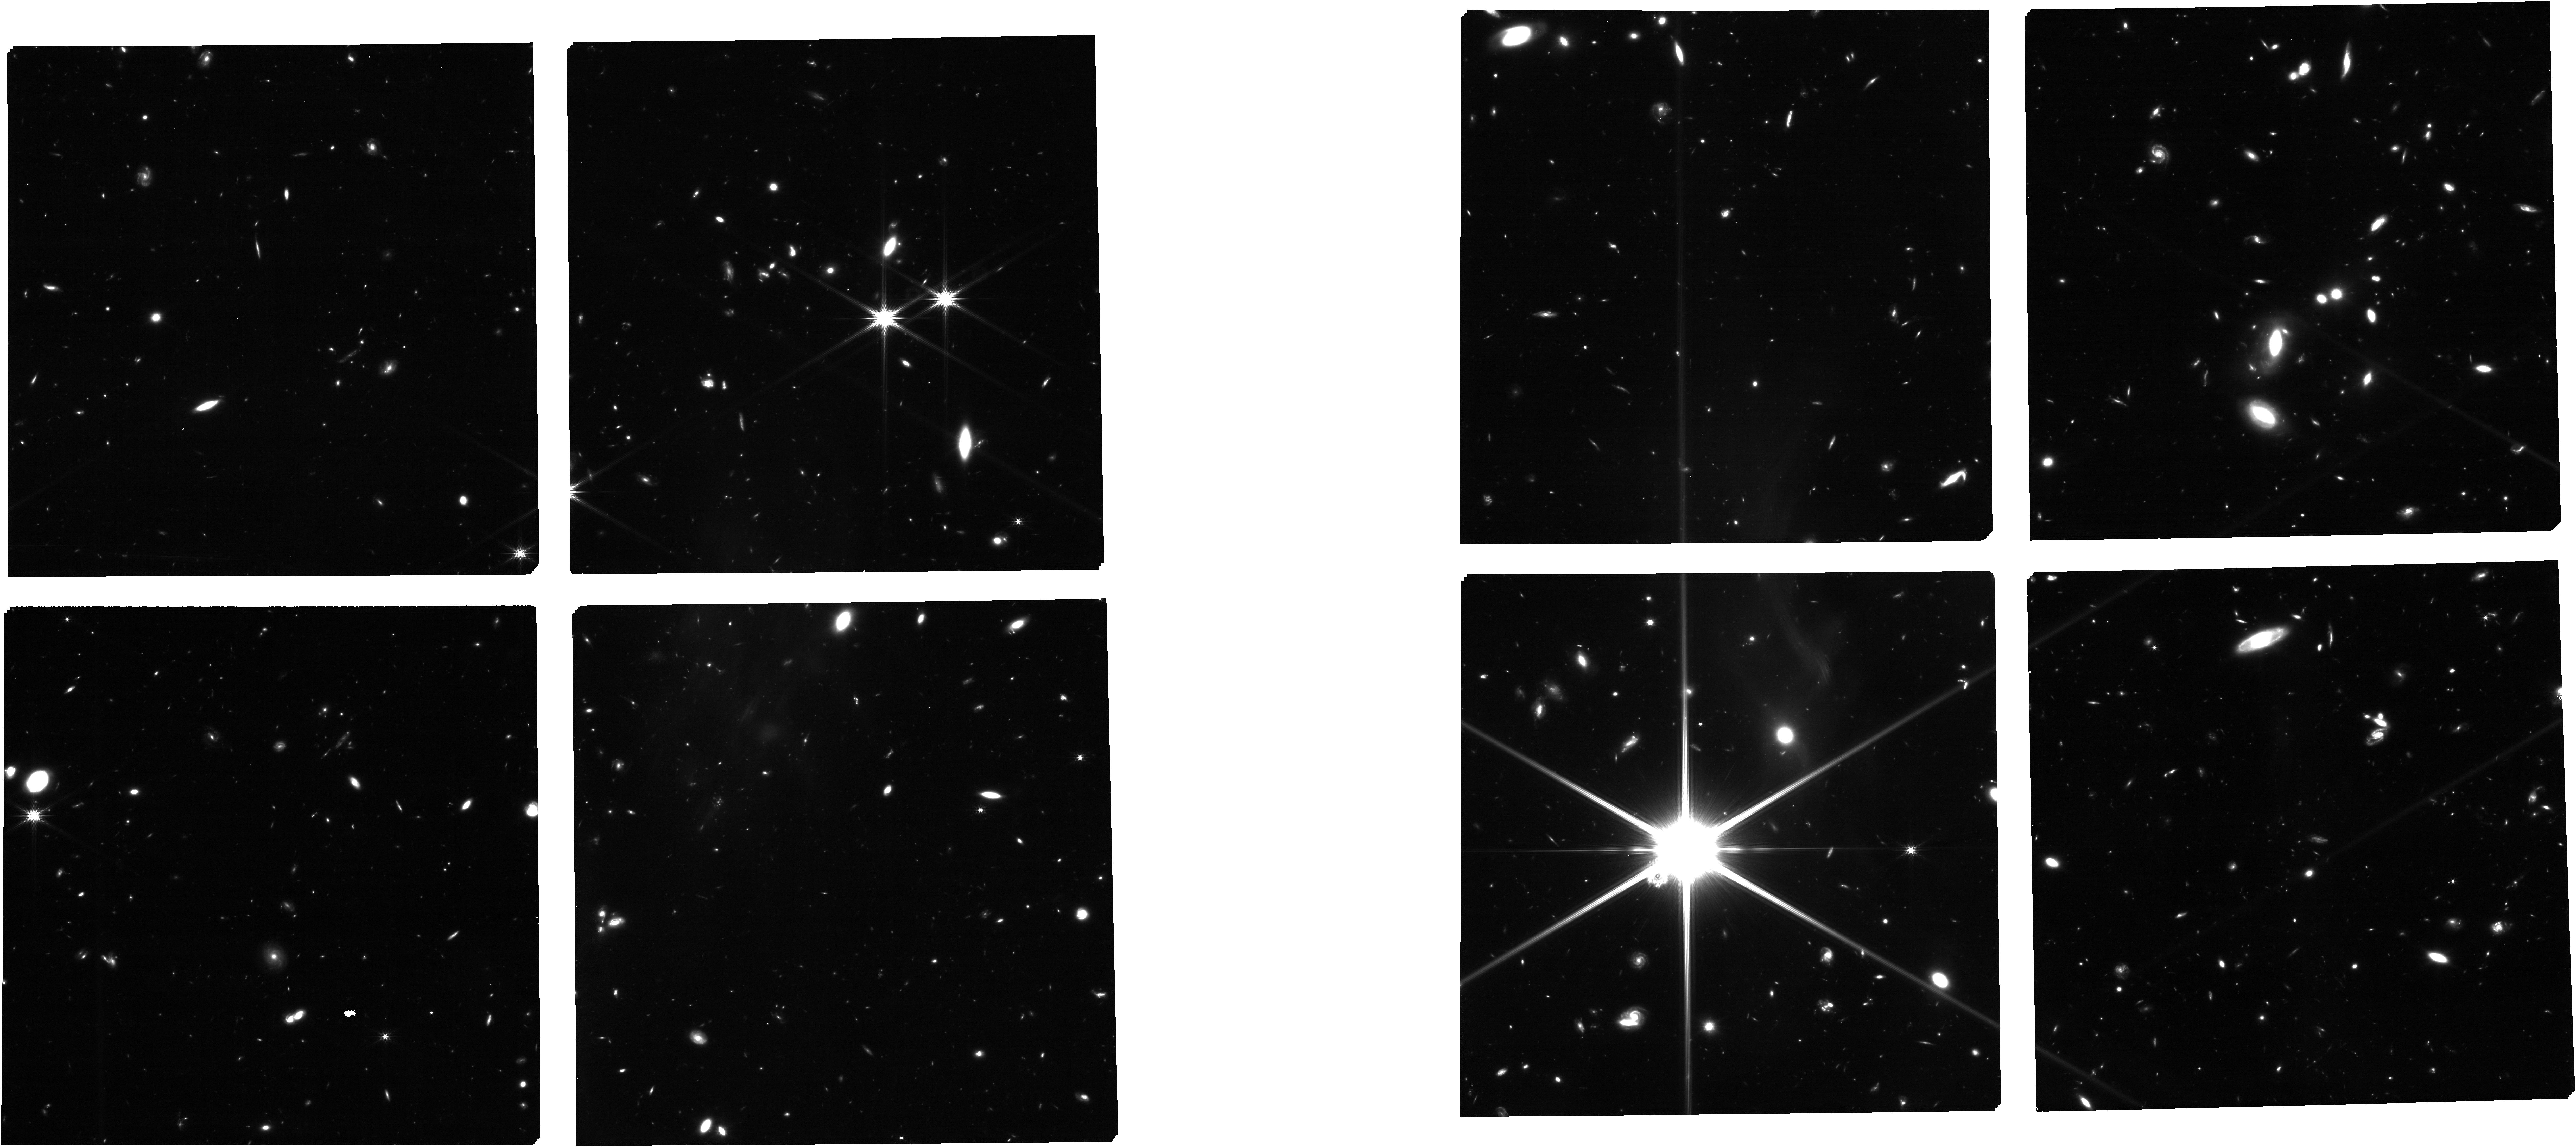
Target: MSA-FINAL-CAT-MSATA
Instrument: NIRCAM
Filter: F200W
Exposure: 1.6 h
Observation ID: jw02750-o002_t002_nircam_clear-f200w

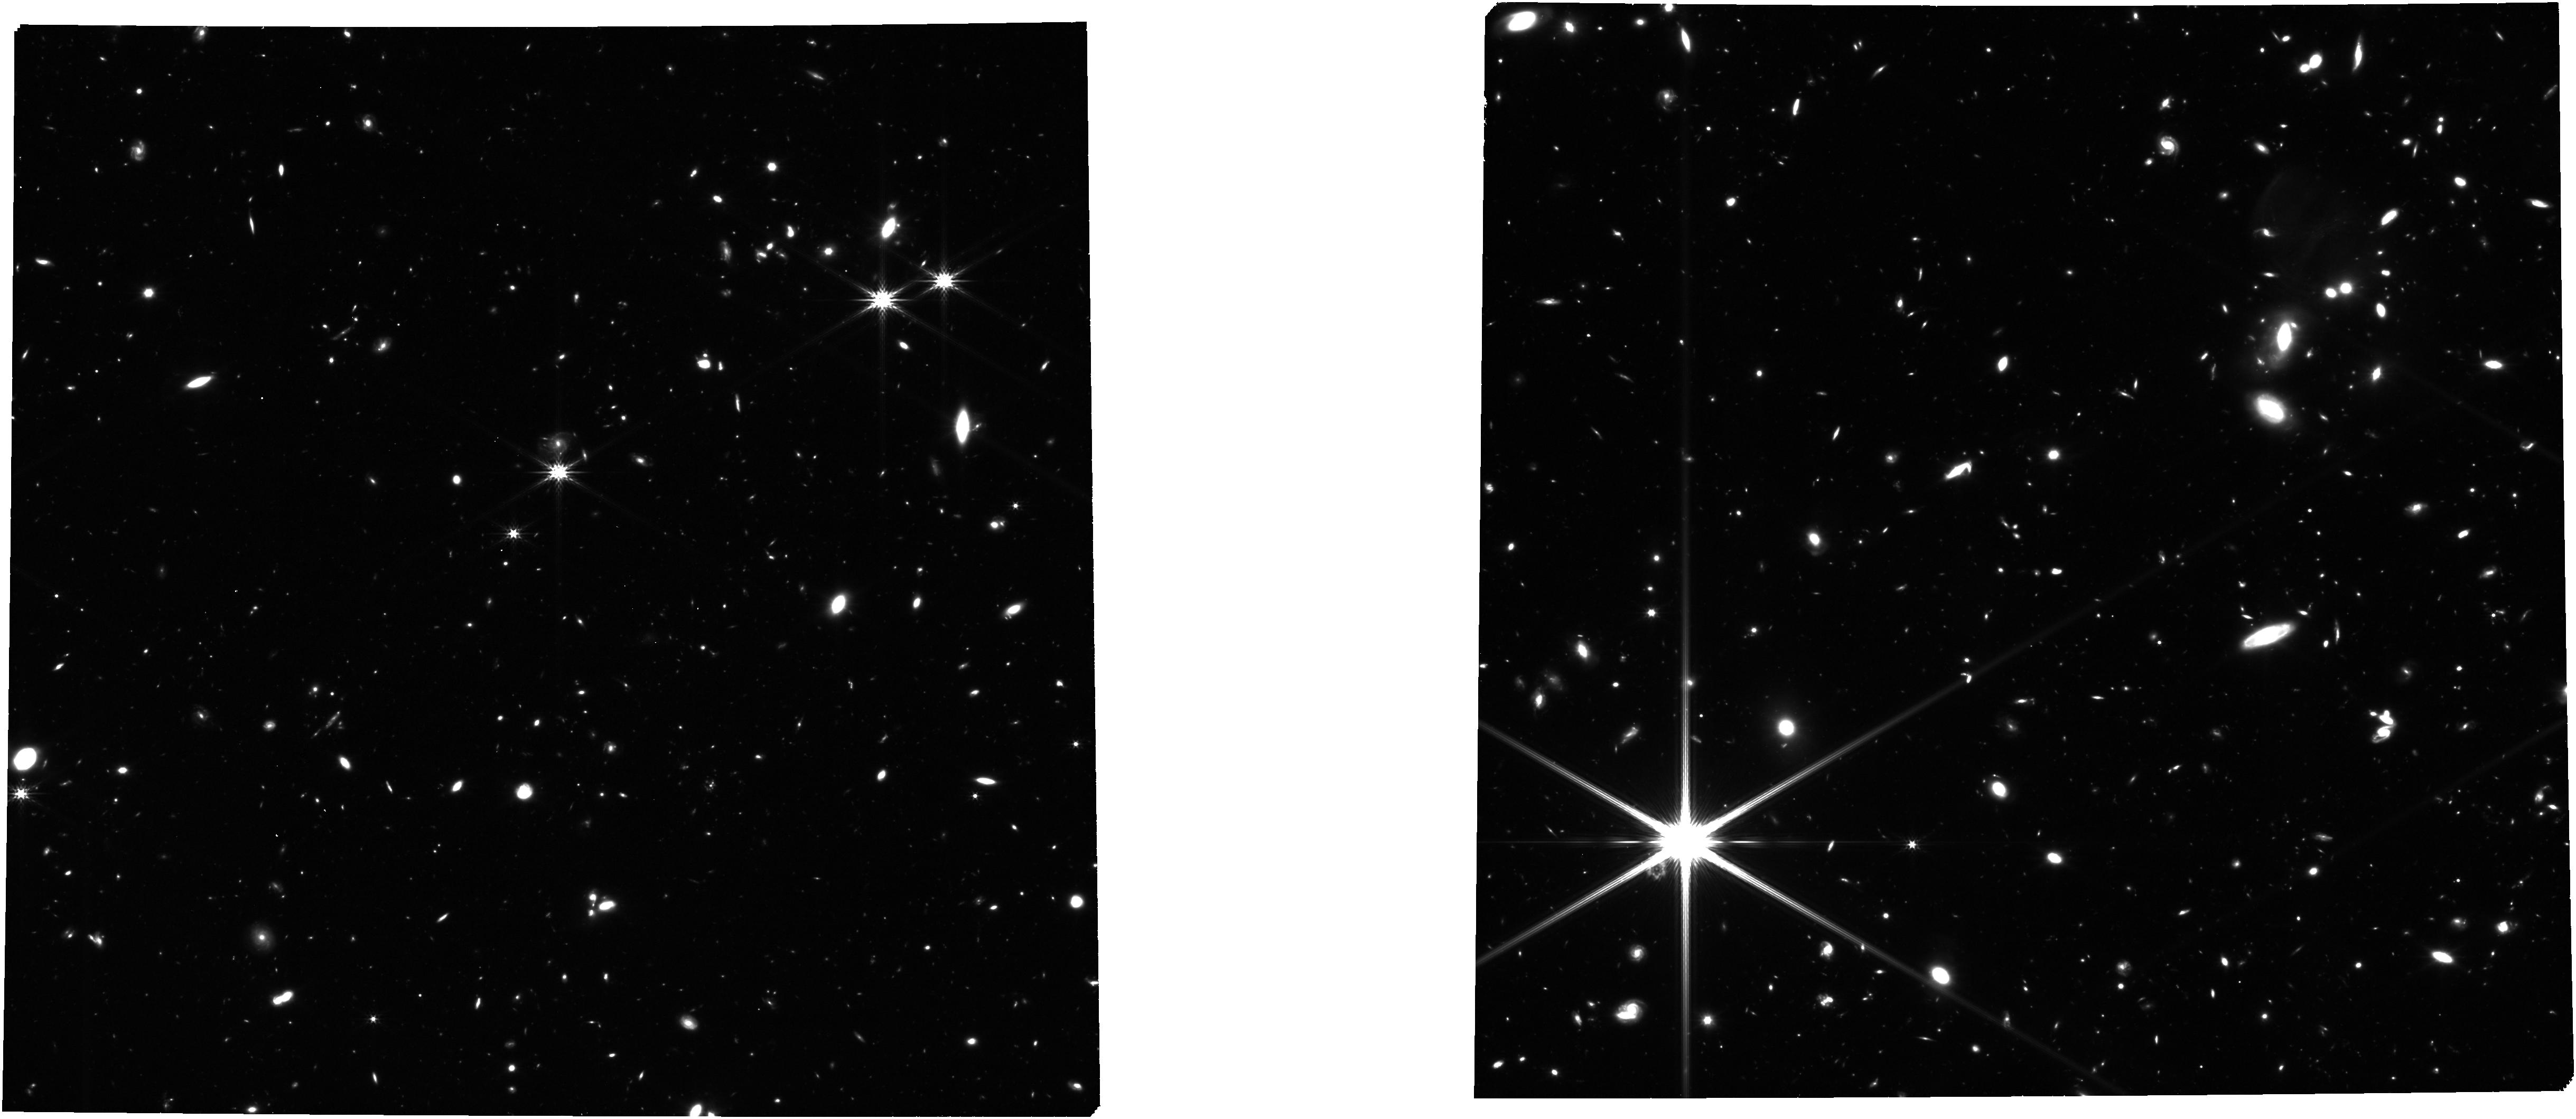
Target: MSA-FINAL-CAT-MSATA
Instrument: NIRCAM
Filter: F277W
Exposure: 1.8 h
Observation ID: jw02750-o002_t002_nircam_clear-f277w

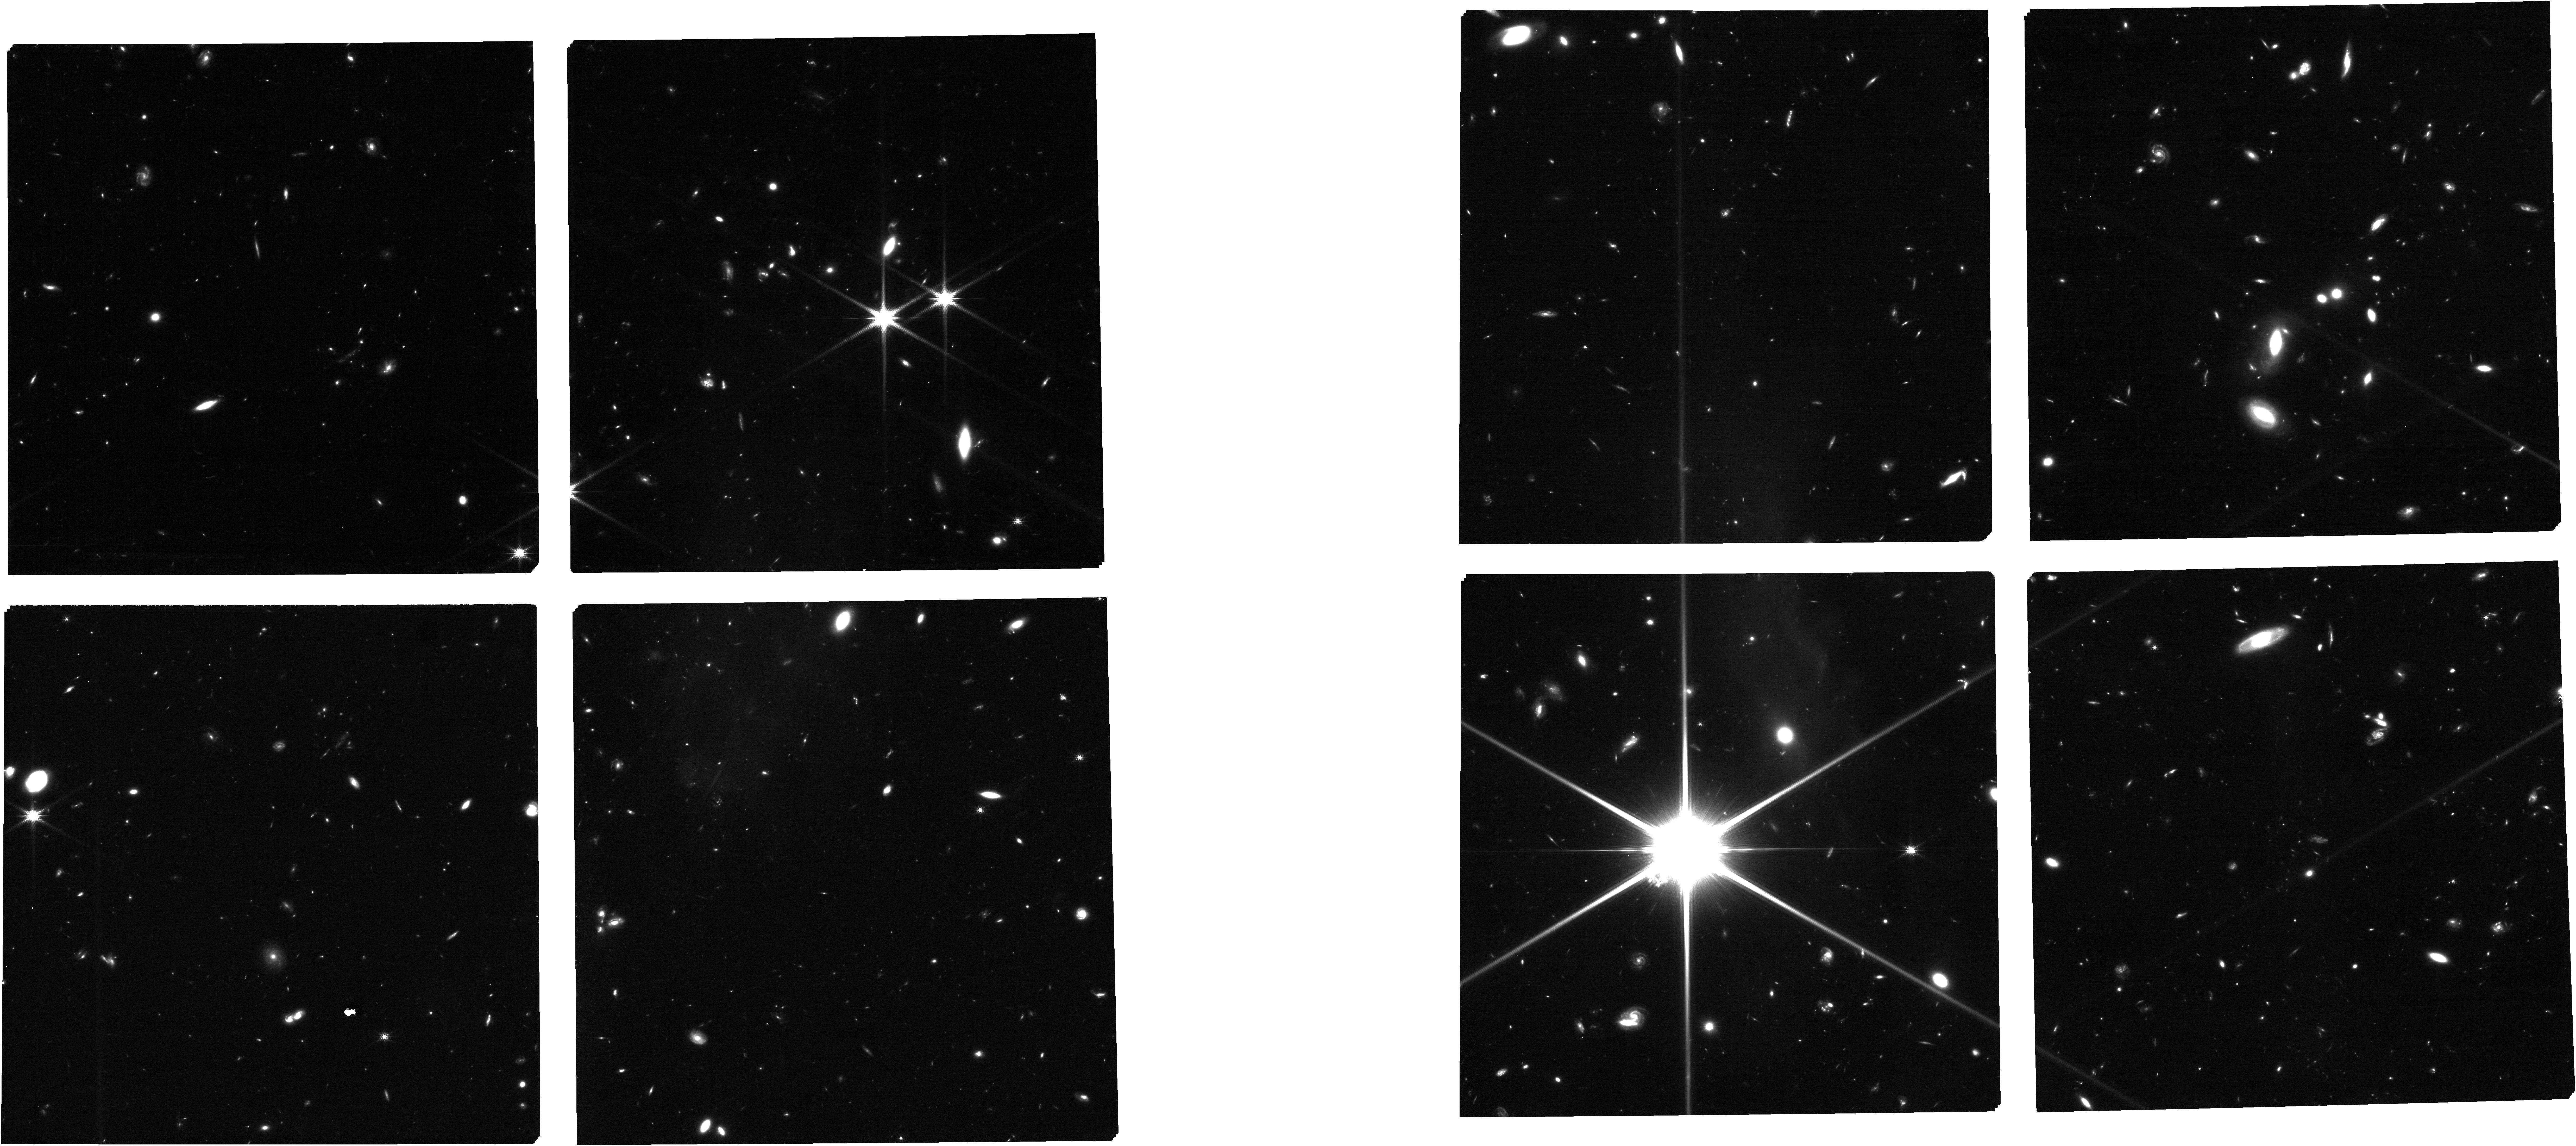
Target: MSA-FINAL-CAT-MSATA
Instrument: NIRCAM
Filter: F150W
Exposure: 1.6 h
Observation ID: jw02750-o002_t002_nircam_clear-f150w

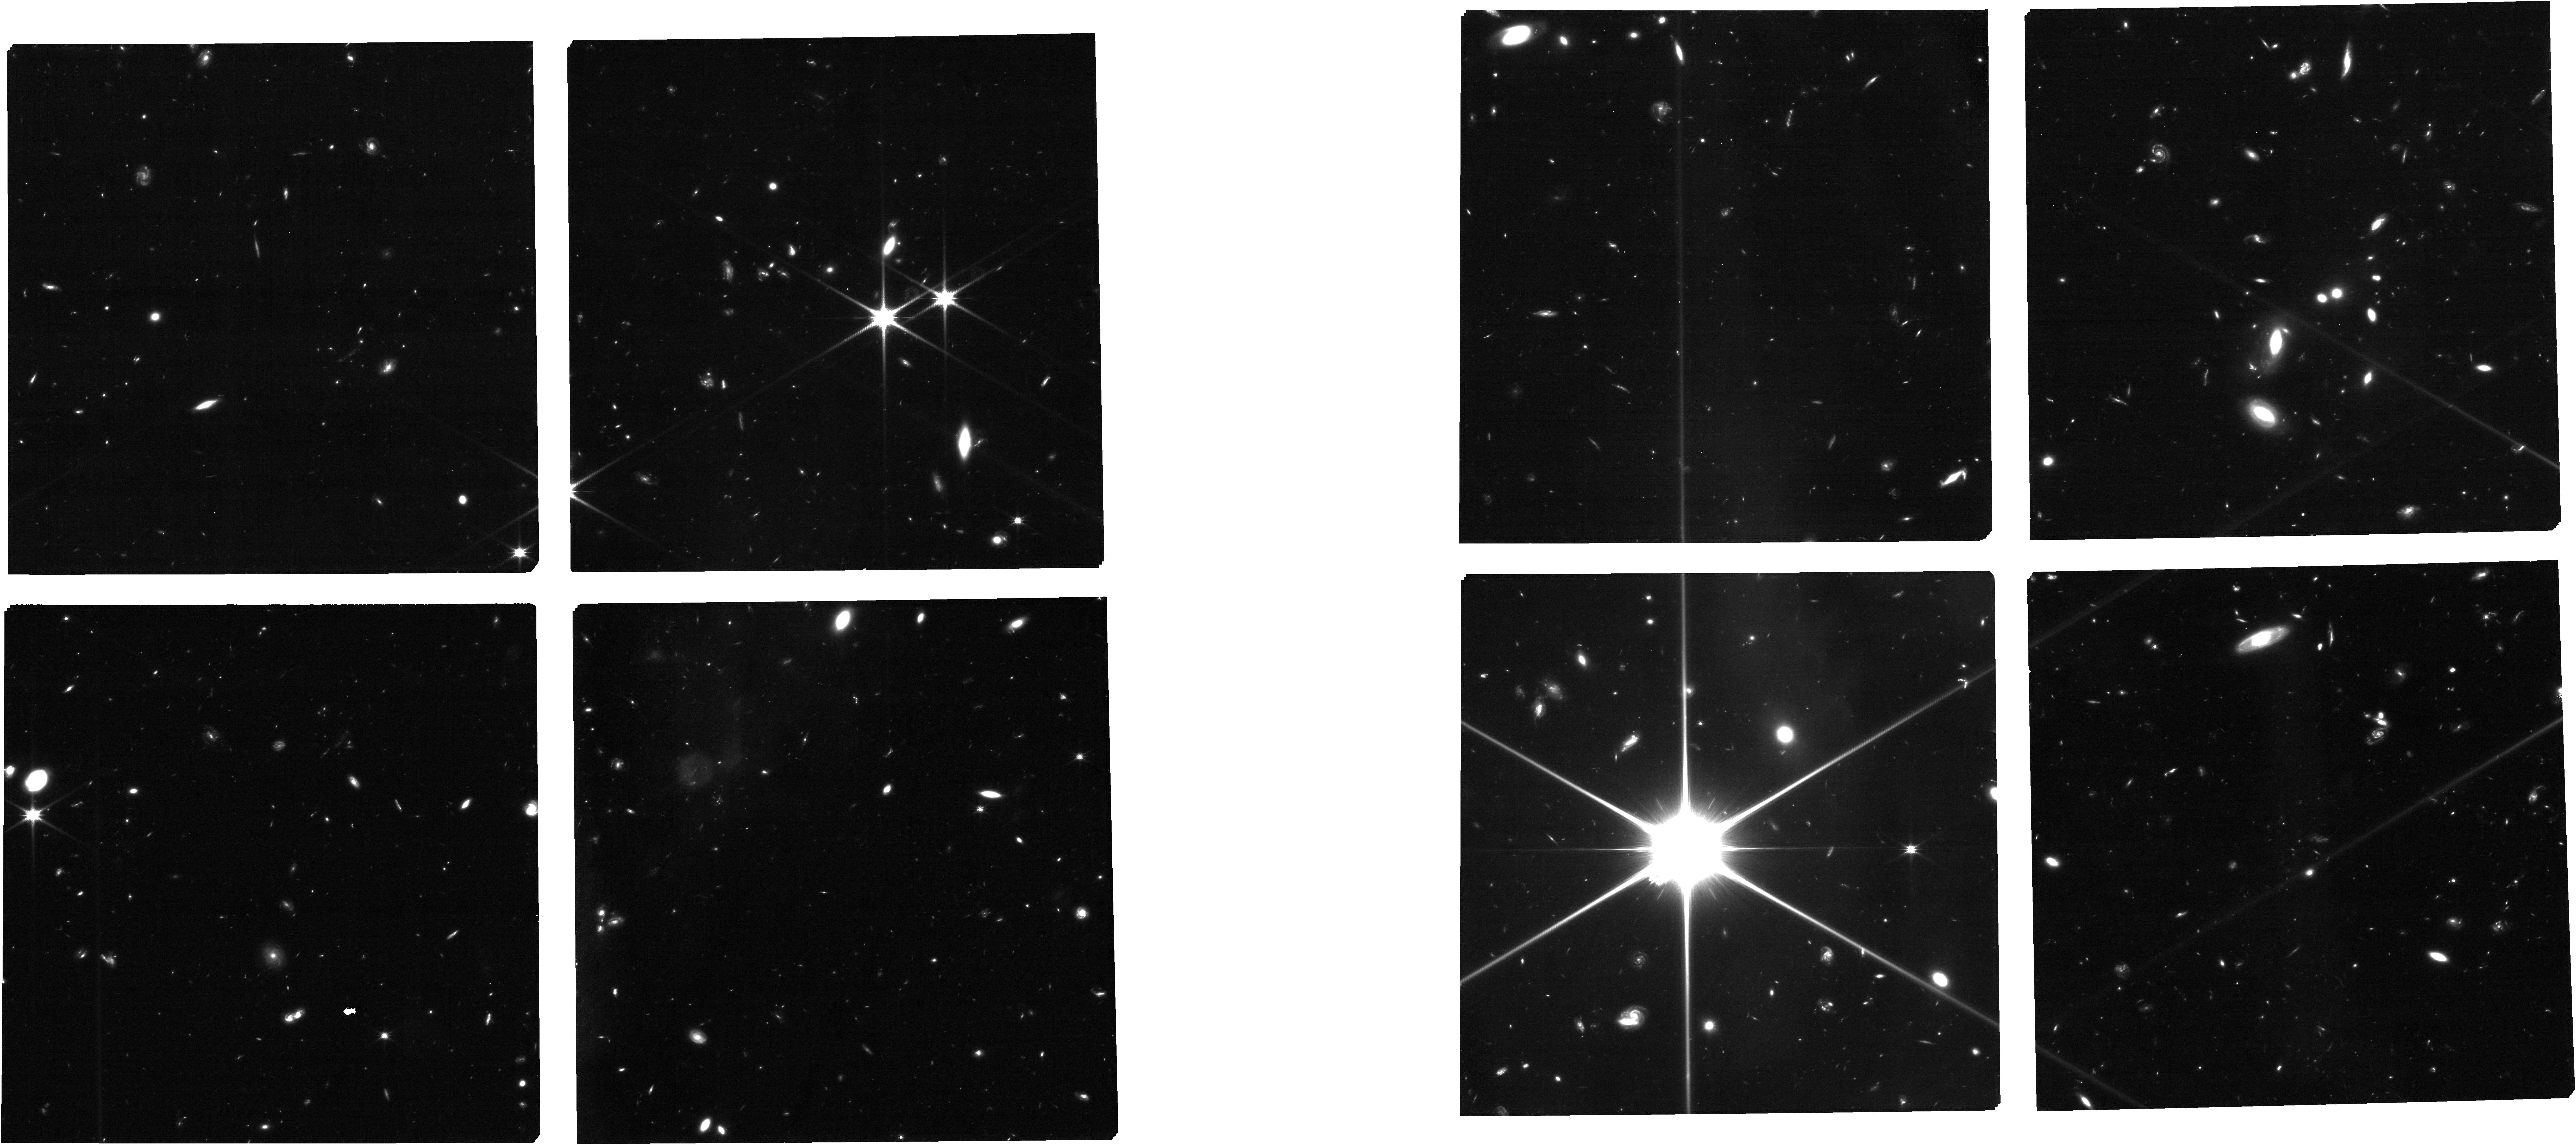
Target: MSA-FINAL-CAT-MSATA
Instrument: NIRCAM
Filter: F115W
Exposure: 1.8 h
Observation ID: jw02750-o002_t002_nircam_clear-f115w

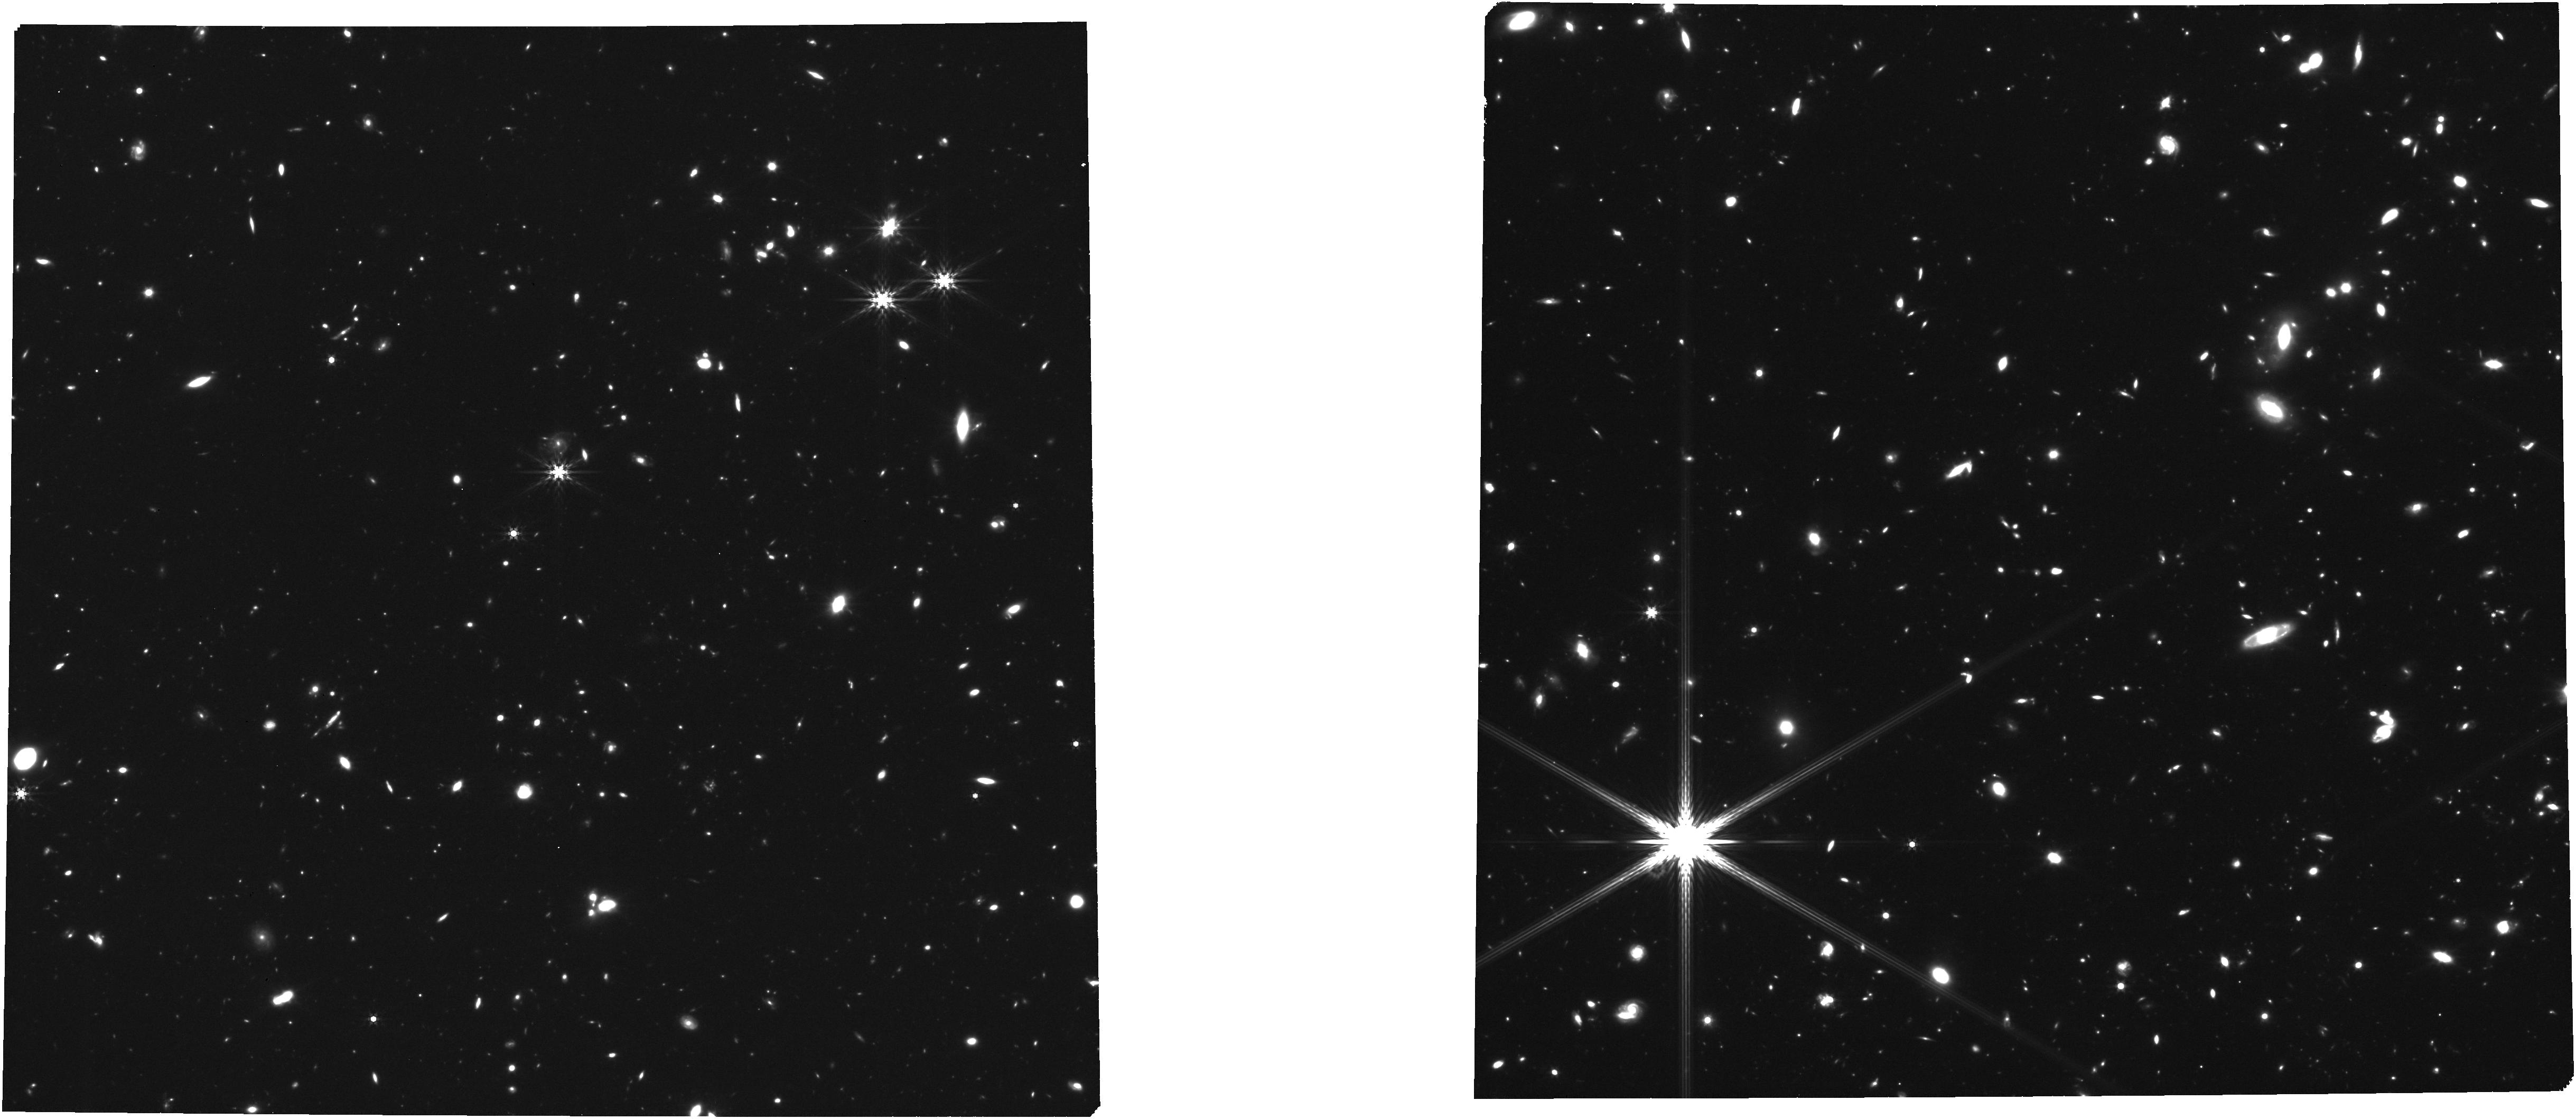
Target: MSA-FINAL-CAT-MSATA
Instrument: NIRCAM
Filter: F444W
Exposure: 1.6 h
Observation ID: jw02750-o002_t002_nircam_clear-f444w

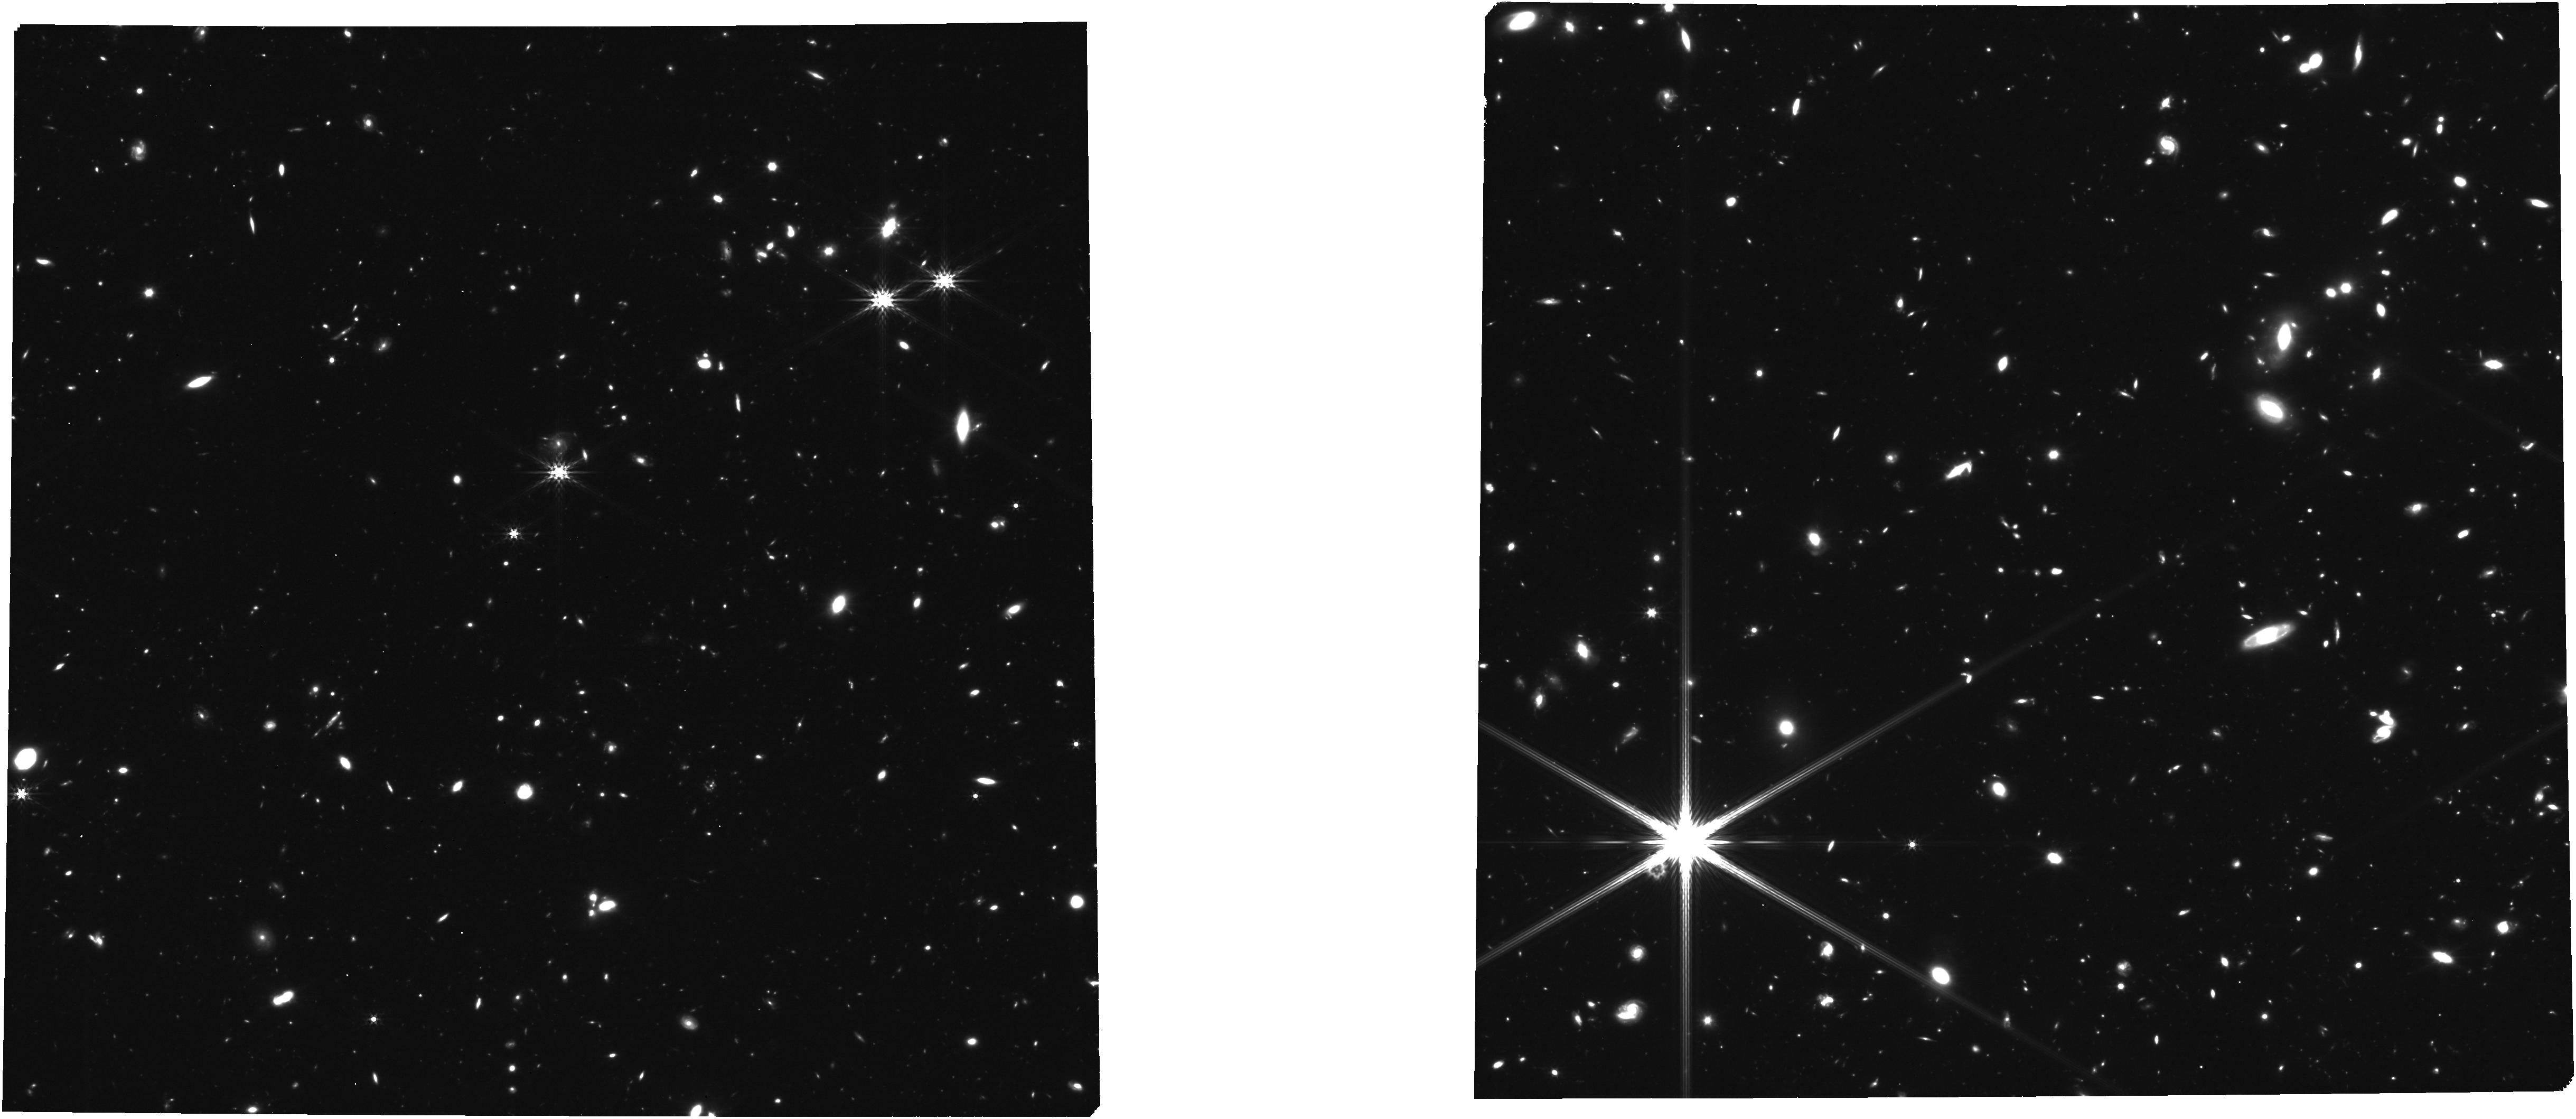
Target: MSA-FINAL-CAT-MSATA
Instrument: NIRCAM
Filter: F356W
Exposure: 1.6 h
Observation ID: jw02750-o002_t002_nircam_clear-f356w

Spectroscopic follow-up of ultra-high-z candidates in CEERS: Characterizing true z > 12 galaxies and z~4-7 interlopers in preparation for JWST Cycle 2 (PI: Arrabal Haro, Pablo)

Through rapid analysis of early public JWST NIRCam data, several teams have submitted papers that present candidates for galaxies at remarkably high redshifts, z > 12, beyond the previous reach of HST. However, independent analyses of the same Early Release Observation (ERO) and Early Release Science (ERS) data have not always yielded consistent samples or photometric redshift estimates for the same objects. There is also the risk of (and possibly evidence for) contamination of very high-z color selection by dusty galaxies at lower redshifts. This begs the question: How many z > 12 galaxies are there really? We propose to observe for 4.9 hours using a single NIRSpec MSA pointing to spectroscopically test three of the most interesting ultra-high-z candidates discovered so far, which conveniently fall within a ~1.3 arcmin diameter sky region in public DD-ERS NIRCam images from the Cosmic Evolution Early Release Science survey (CEERS, program ID 1345). Spectroscopic confirmation (or refutation) of these candidates early in JWST Cycle 1 is vital for the research community to refine plans, strategies, and expectations for future observations in JWST Cycle 2 and beyond. This requires observations as soon as the field is next visible, hence our request for DDT. The proposed observations can be scheduled in December 2022. We waive any proprietary period, and we commit to rapid turnaround and dissemination of results in time to inform Cycle 2 proposal preparation.